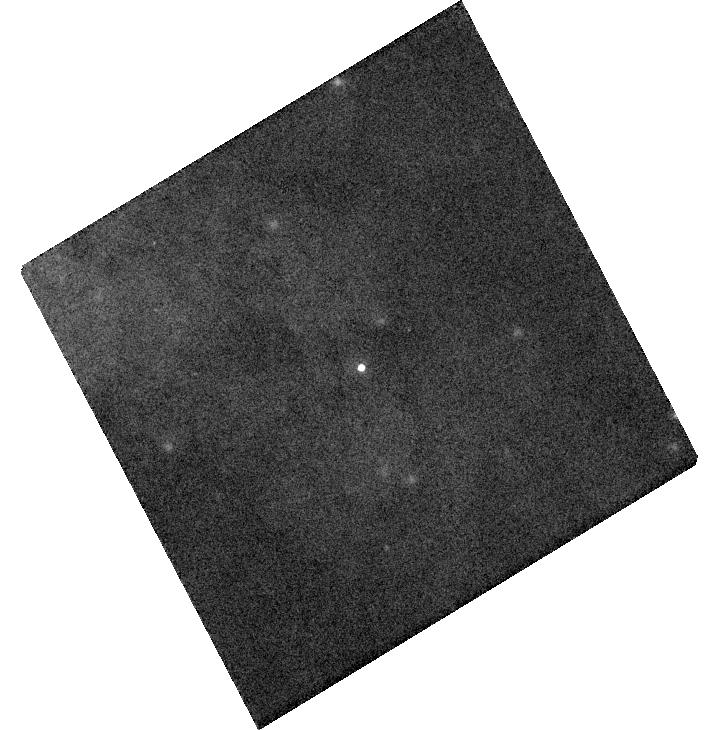
Target: SN2014J. Instrument: WFC3/UVIS. Filter: F673N. Exposure: 2 min. Observation ID: hst_13626_04_wfc3_uvis_f673n_ici204

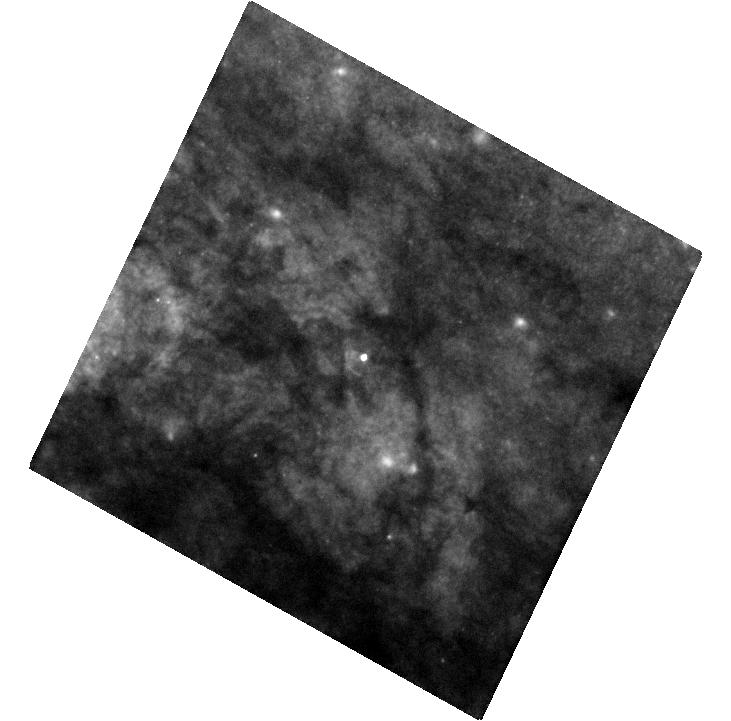
Target: SN2014J. Instrument: WFC3/UVIS. Filter: F438W. Exposure: 26 min. Observation ID: hst_13626_05_wfc3_uvis_f438w_ici205

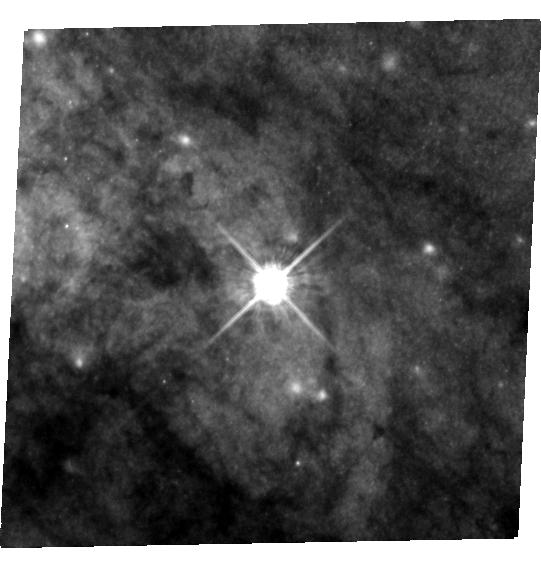
Target: SN2014J. Instrument: WFC3/UVIS. Filter: F555W. Exposure: 32 min. Observation ID: hst_13626_02_wfc3_uvis_f555w_ici202

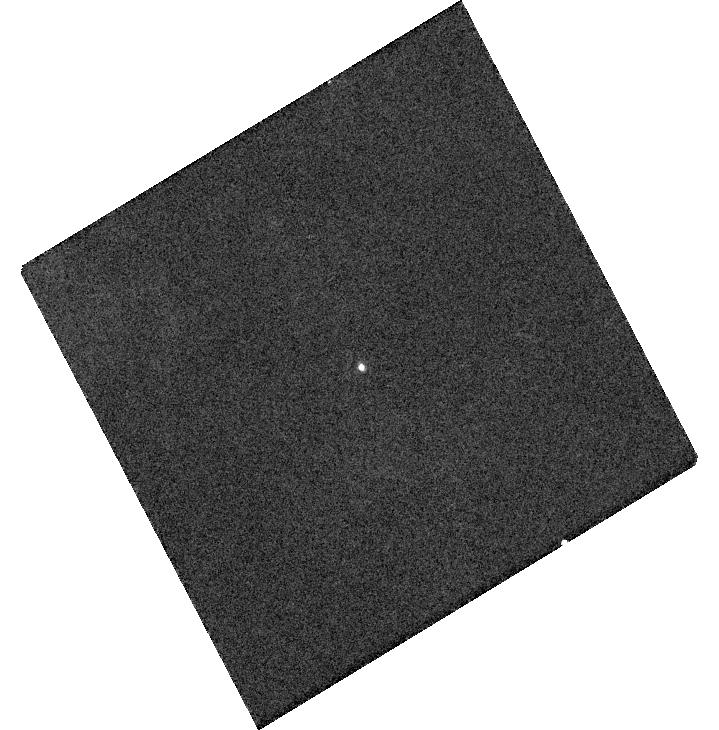
Target: SN2014J. Instrument: WFC3/UVIS. Filter: F487N. Exposure: 2 min. Observation ID: hst_13626_04_wfc3_uvis_f487n_ici204

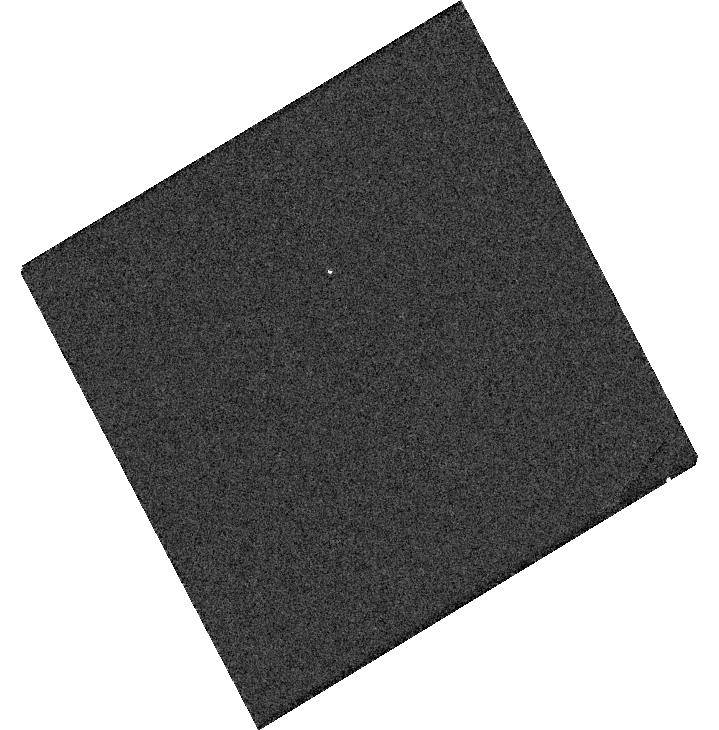
Target: SN2014J. Instrument: WFC3/UVIS. Filter: F218W. Exposure: 3 min. Observation ID: hst_13626_04_wfc3_uvis_f218w_ici204

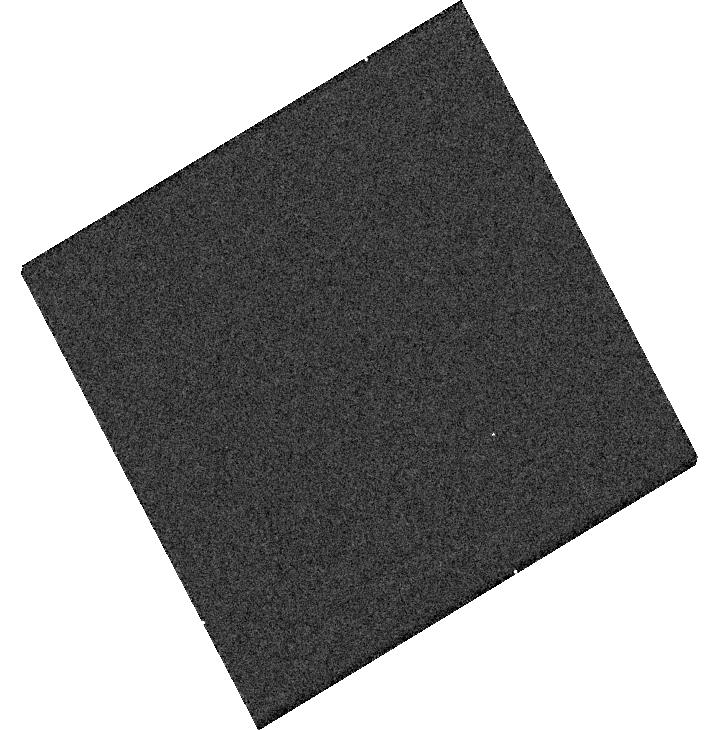
Target: SN2014J. Instrument: WFC3/UVIS. Filter: F225W. Exposure: 2 min. Observation ID: hst_13626_04_wfc3_uvis_f225w_ici204

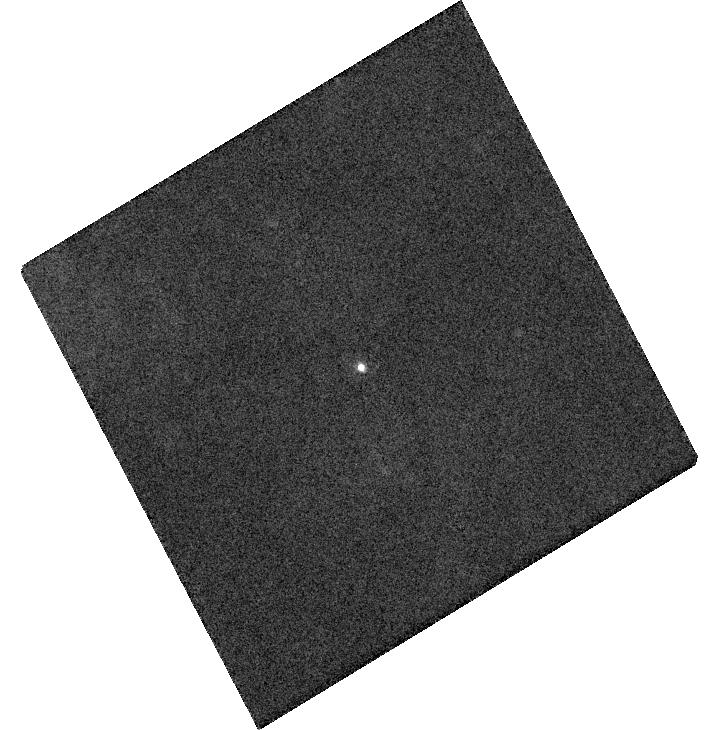
Target: SN2014J. Instrument: WFC3/UVIS. Filter: F502N. Exposure: 2 min. Observation ID: hst_13626_04_wfc3_uvis_f502n_ici204

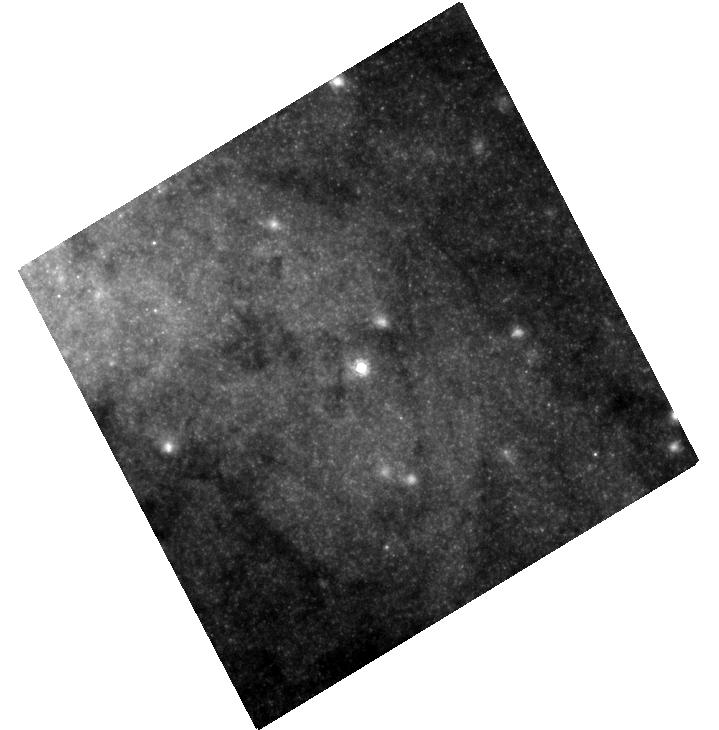
Target: SN2014J. Instrument: WFC3/UVIS. Filter: F814W. Exposure: 9 min. Observation ID: hst_13626_04_wfc3_uvis_f814w_ici204

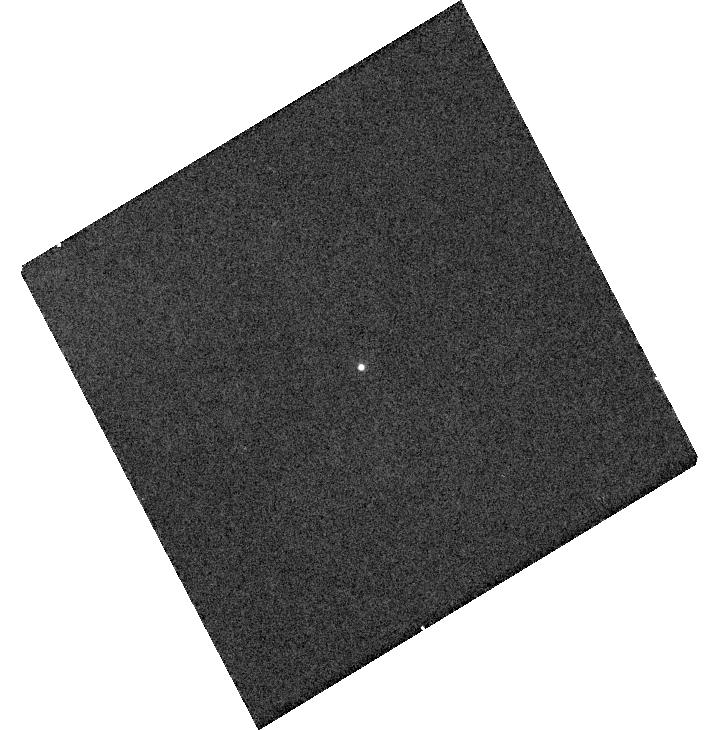
Target: SN2014J. Instrument: WFC3/UVIS. Filter: F658N. Exposure: 2 min. Observation ID: hst_13626_04_wfc3_uvis_f658n_ici204

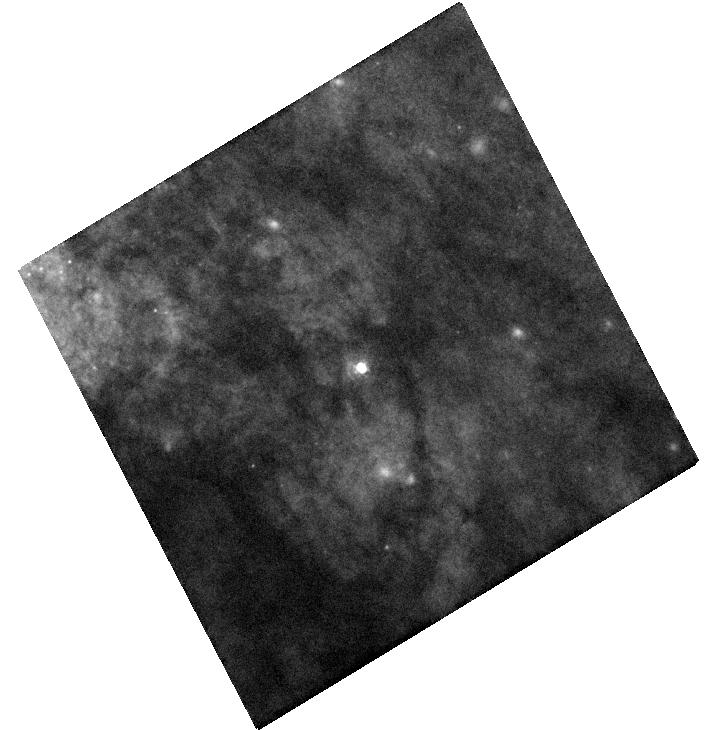
Target: SN2014J. Instrument: WFC3/UVIS. Filter: F438W. Exposure: 10 min. Observation ID: hst_13626_04_wfc3_uvis_f438w_ici204

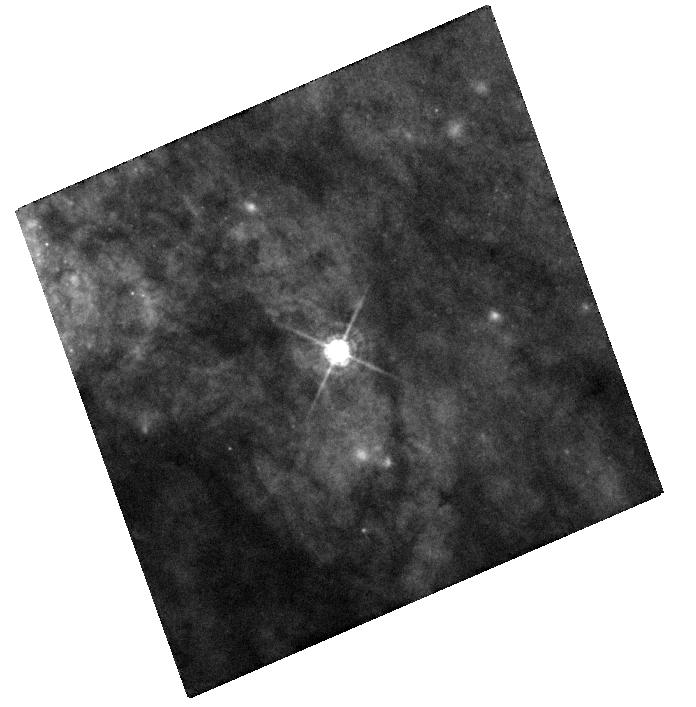
Target: SN2014J. Instrument: WFC3/UVIS. Filter: F438W. Exposure: 14 min. Observation ID: hst_13626_01_wfc3_uvis_f438w_ici201

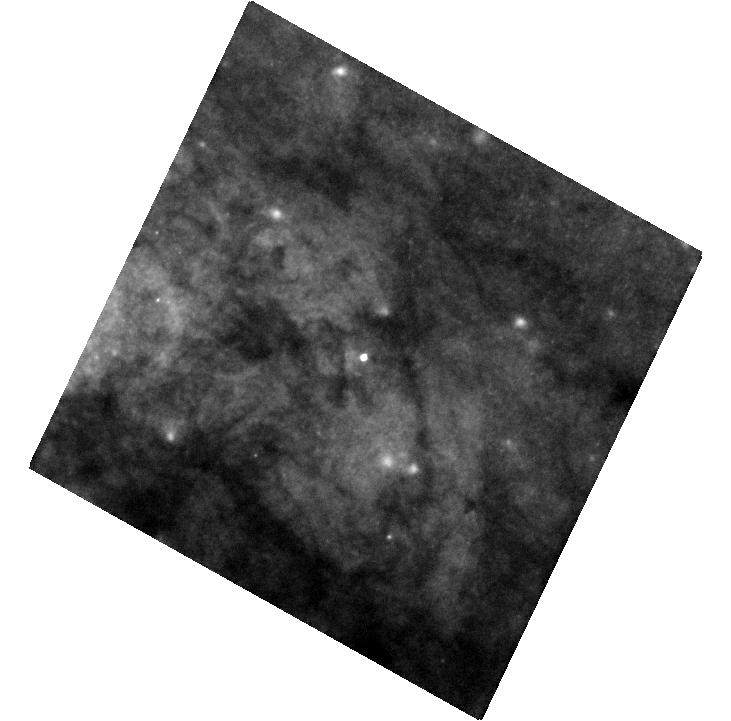
Target: SN2014J. Instrument: WFC3/UVIS. Filter: F555W. Exposure: 6 min. Observation ID: hst_13626_05_wfc3_uvis_f555w_ici205

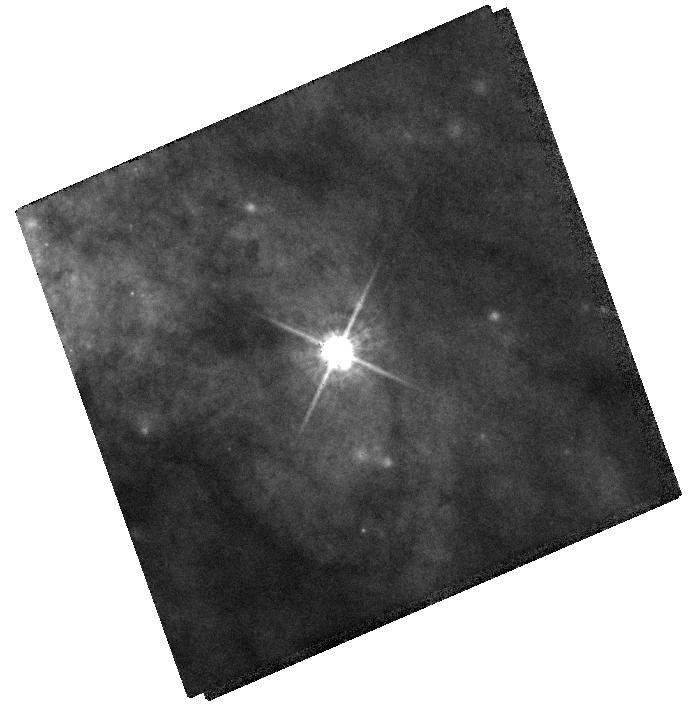
Target: SN2014J. Instrument: WFC3/UVIS. Filter: F555W. Exposure: 3 min. Observation ID: hst_13626_01_wfc3_uvis_f555w_ici201

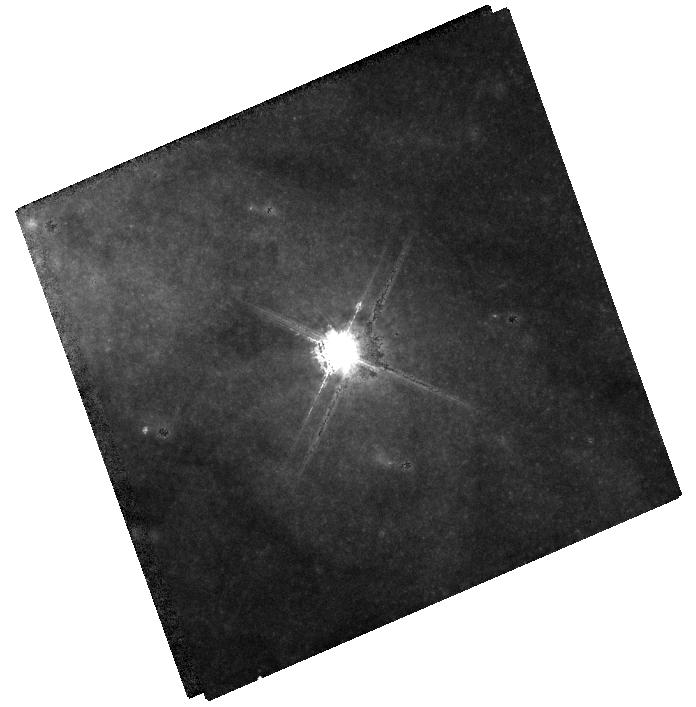
Target: SN2014J. Instrument: WFC3/UVIS. Filter: F814W. Exposure: 3 min. Observation ID: hst_13626_01_wfc3_uvis_f814w_ici201

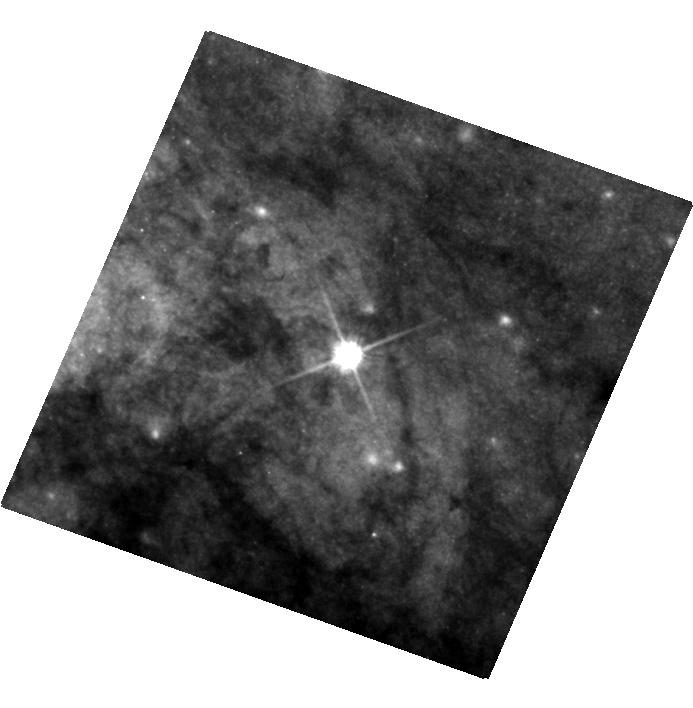
Target: SN2014J. Instrument: WFC3/UVIS. Filter: F555W. Exposure: 32 min. Observation ID: hst_13626_03_wfc3_uvis_f555w_ici203

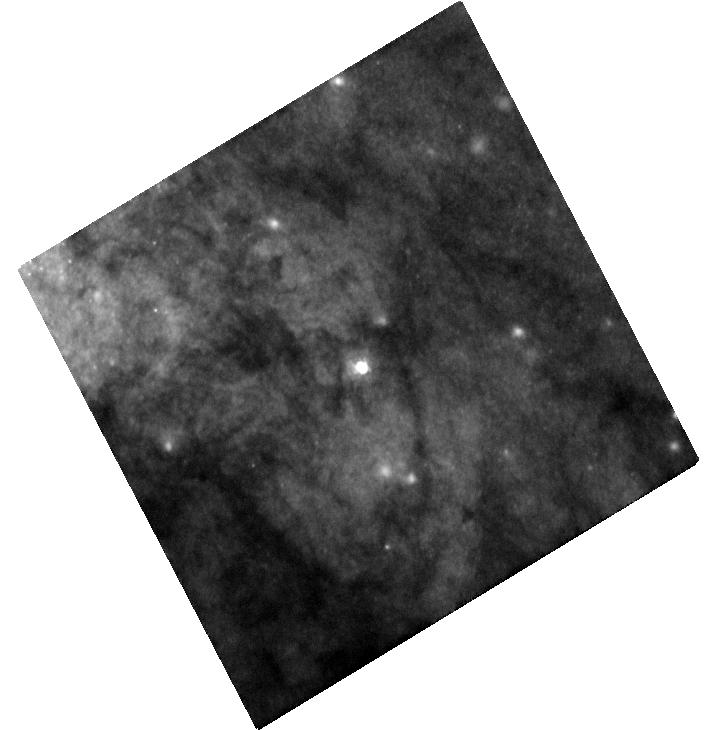
Target: SN2014J. Instrument: WFC3/UVIS. Filter: F555W. Exposure: 9 min. Observation ID: hst_13626_04_wfc3_uvis_f555w_ici204

Light Echoes and Environment of SN 2014J in M82 (PI: Lawrence, Stephen S.)

Supernova 2014J is likely the closest Type Ia SN since 1885. This offers us a unique opportunity to study the environment of SNe Ia, here at a level of detail several times better than any other, farther SN Ia observed by HST. Prime tools for probing this environment, supernova light echoes, are likely to succeed given what we know about where this SN resides in its host galaxy, M82. M82 is a spacial galaxy in terms of star formation activity, and SN 2014J offers a special probe of this galaxy since it is a Ia, not core collapse SN, so more likely to sample the structure of M82 more typically, rather than centered on a region recently producing massive stars, such as a core-collapse progenitor. We describe how the light echo mapping that will be provided by the proposed observations will produce a high-resolution, three-dimensional view of a large part of M82, and how this can be directly compared to models of the interstellar medium to learn how star formation feeds back into the gaseous structure of galaxies. This comparison is arguably only possible with SN light echoes, of which SN 2014J is likely to provide the most useful example.